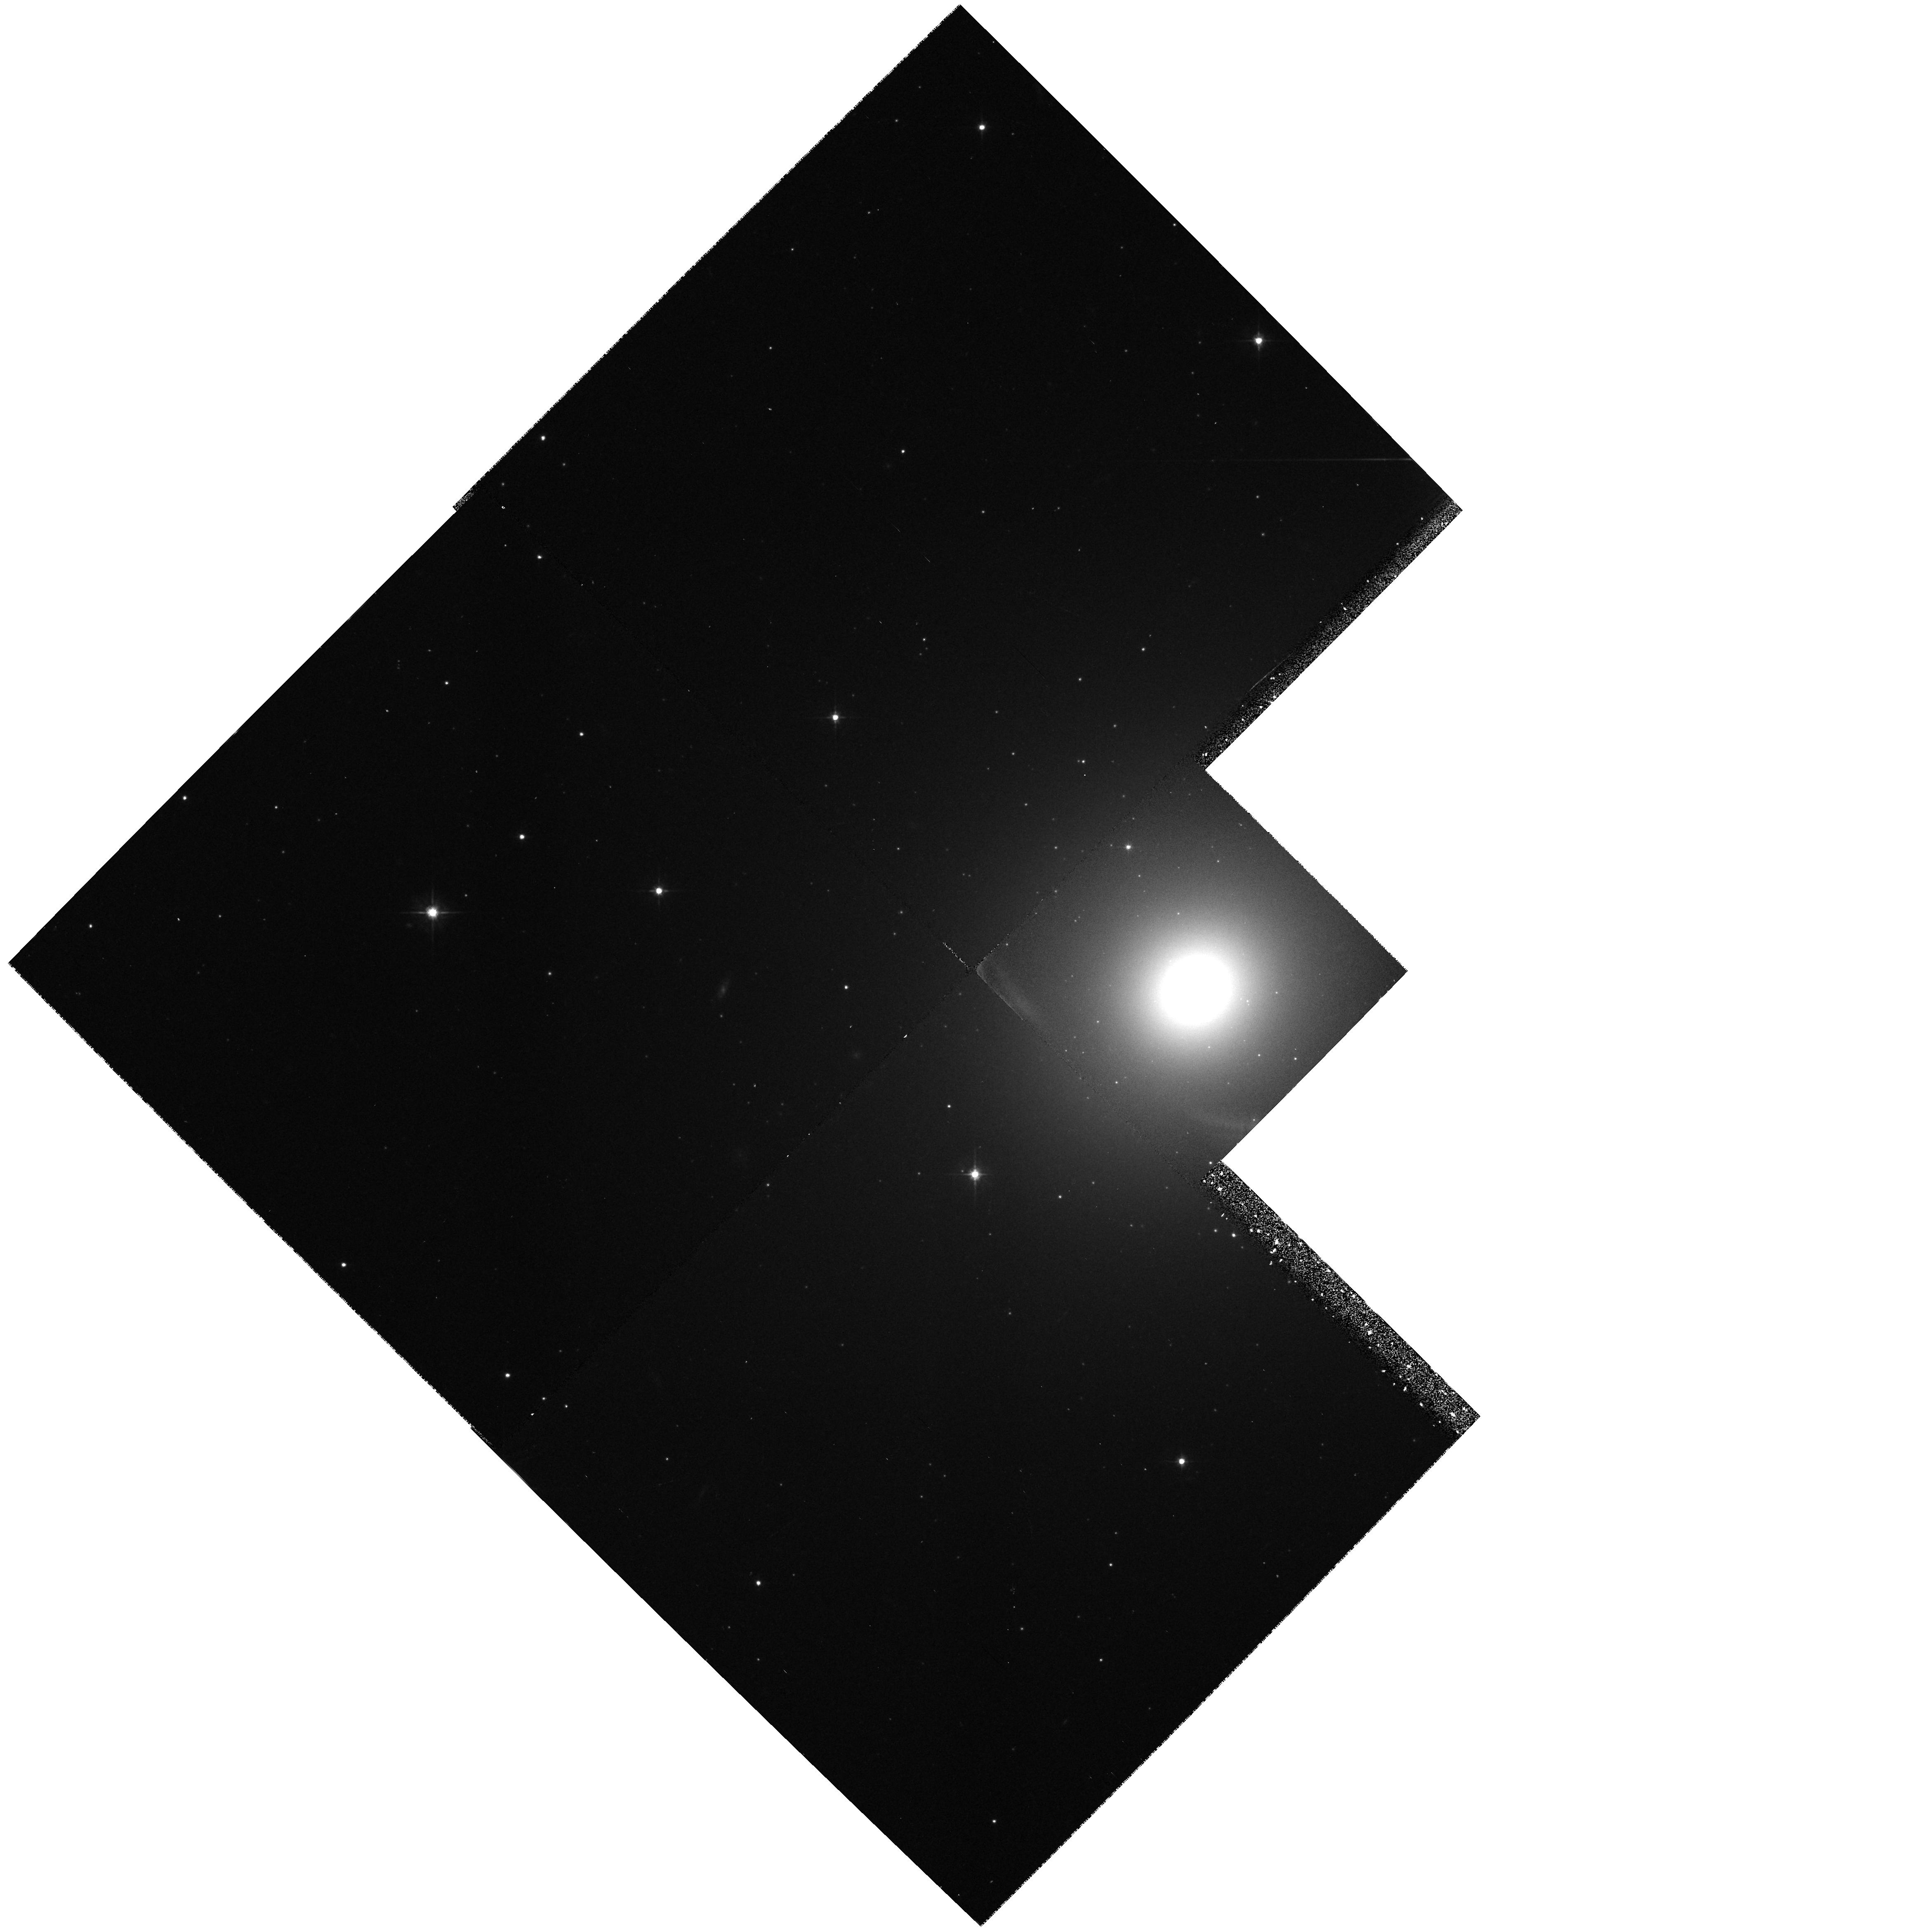
Target: NGC2434-NUC
Instrument: WFPC2/PC
Filter: F555W
Exposure: 22 min
Observation ID: hst_5943_01_wfpc2_pc_f555w_u2vd01

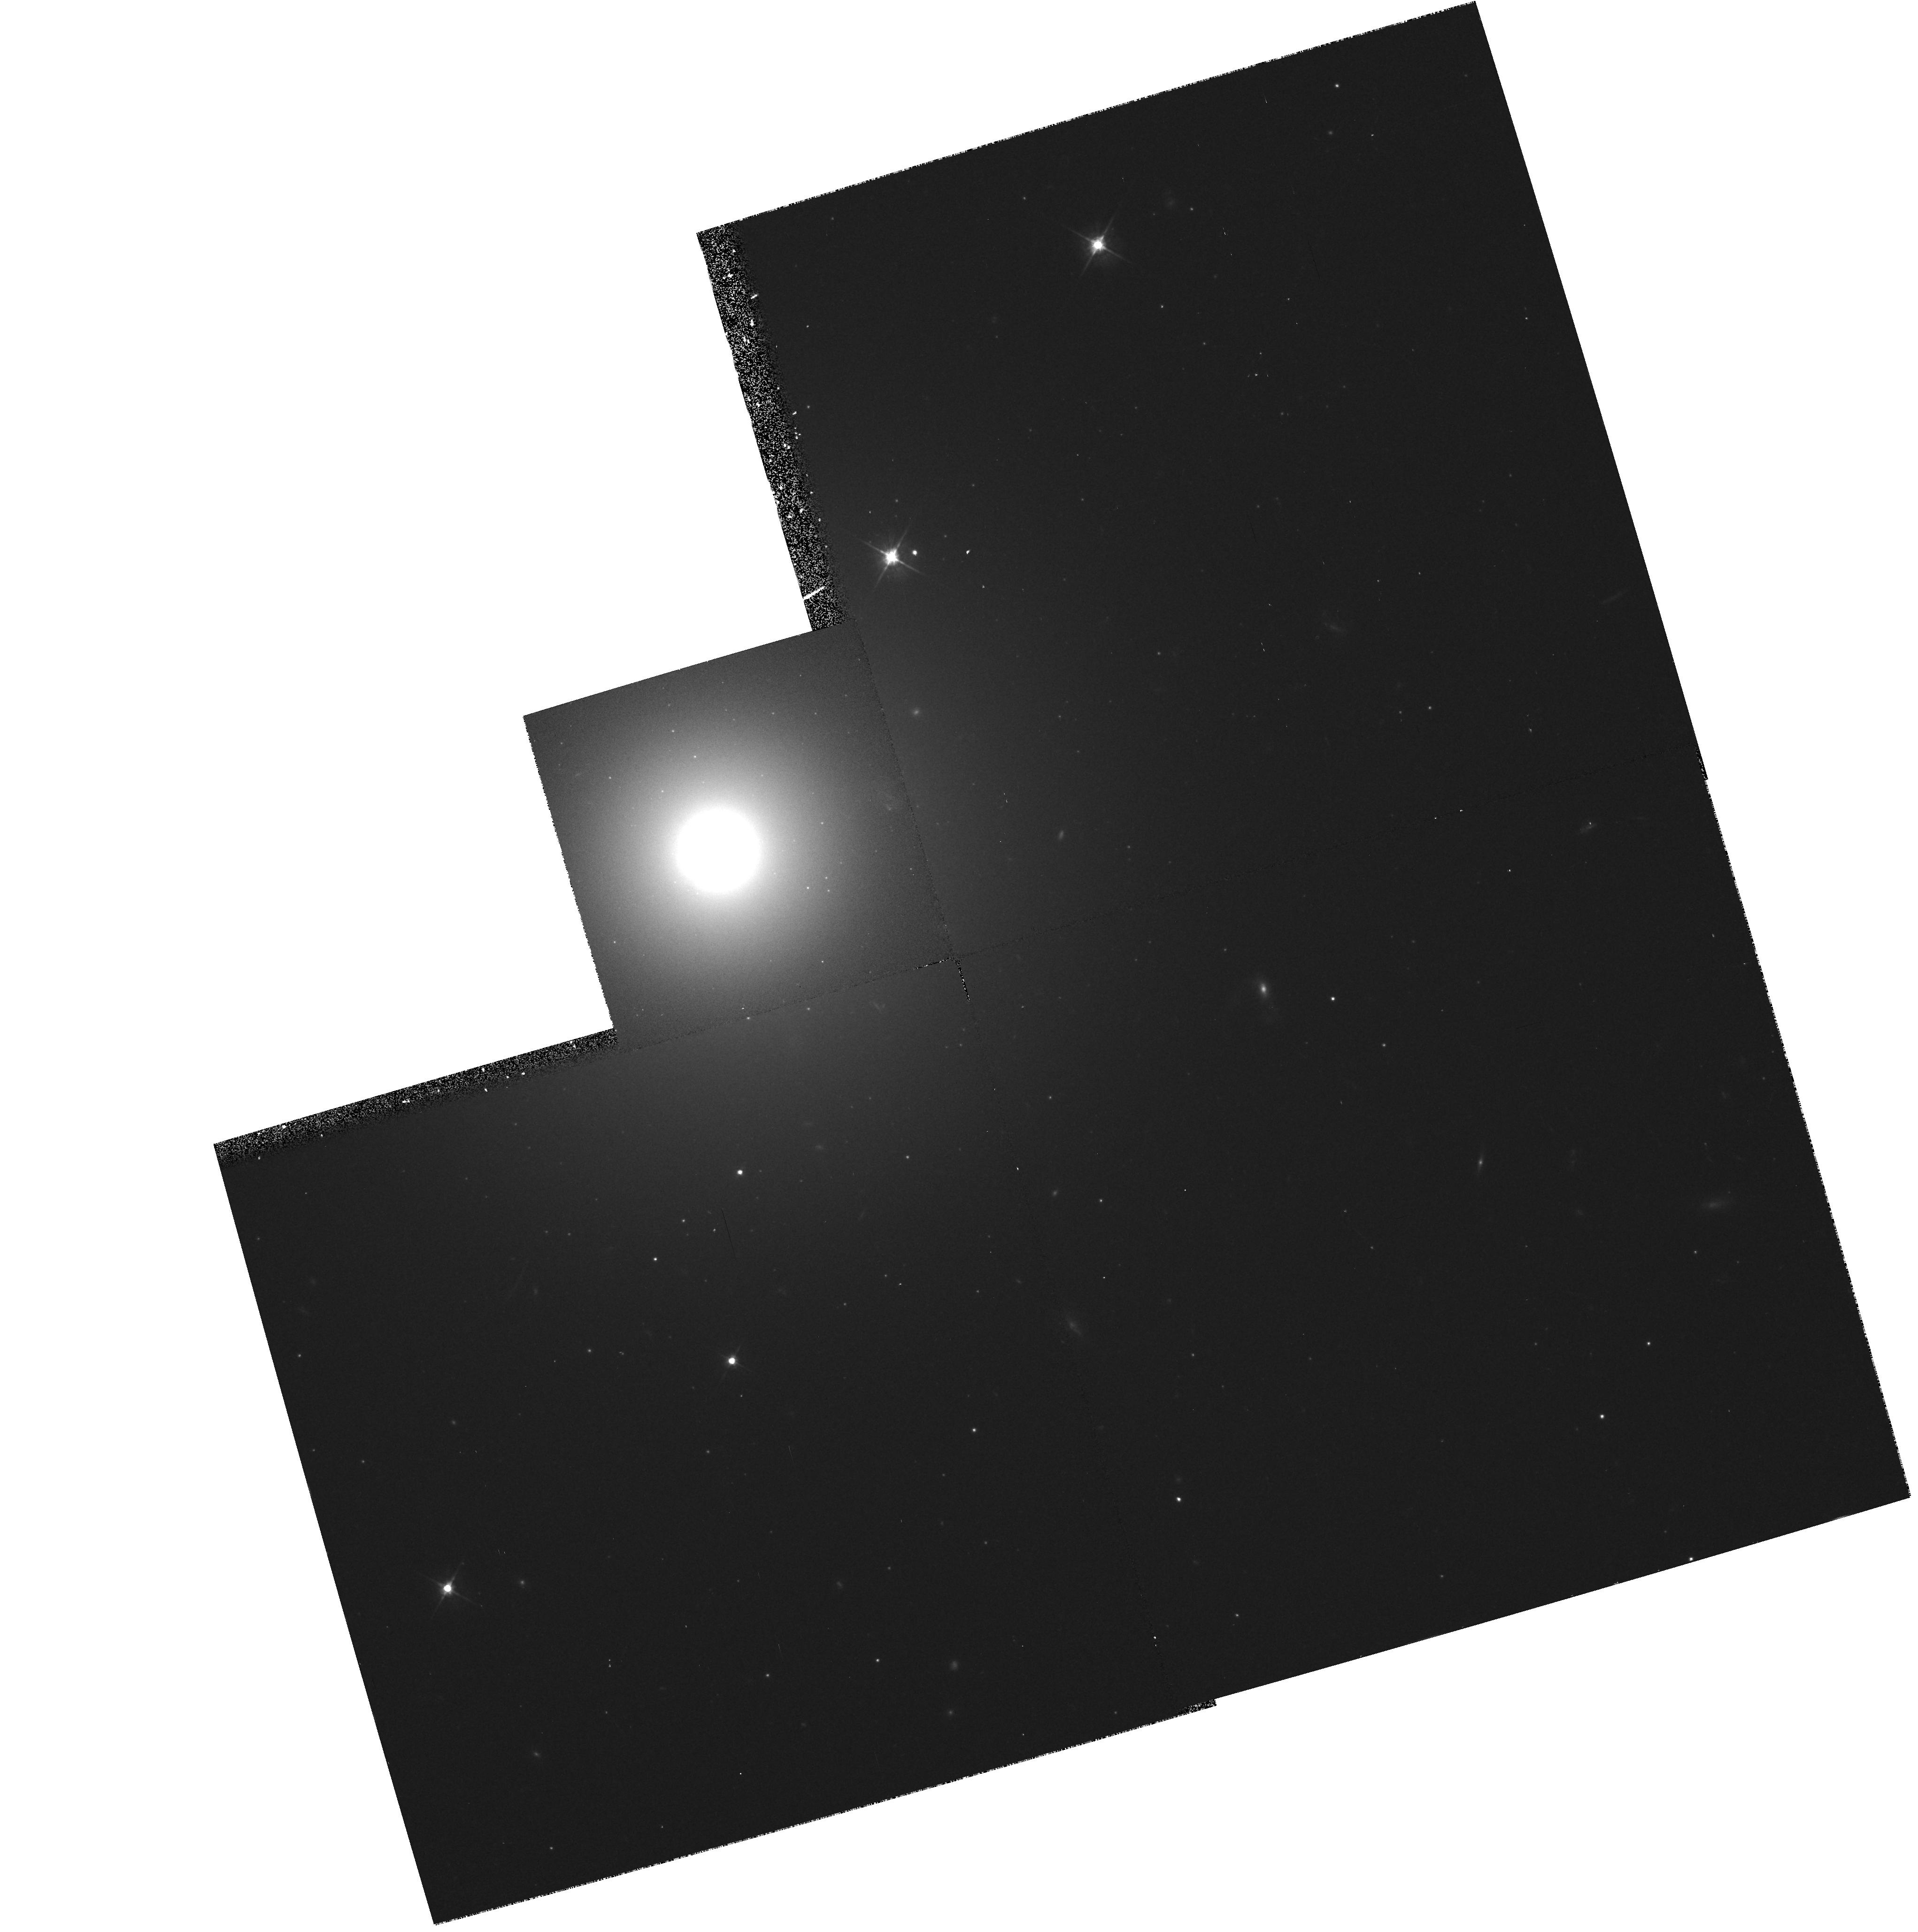
Target: NGC7192-NUC
Instrument: WFPC2/PC
Filter: F555W
Exposure: 22 min
Observation ID: hst_5943_02_wfpc2_pc_f555w_u2vd02

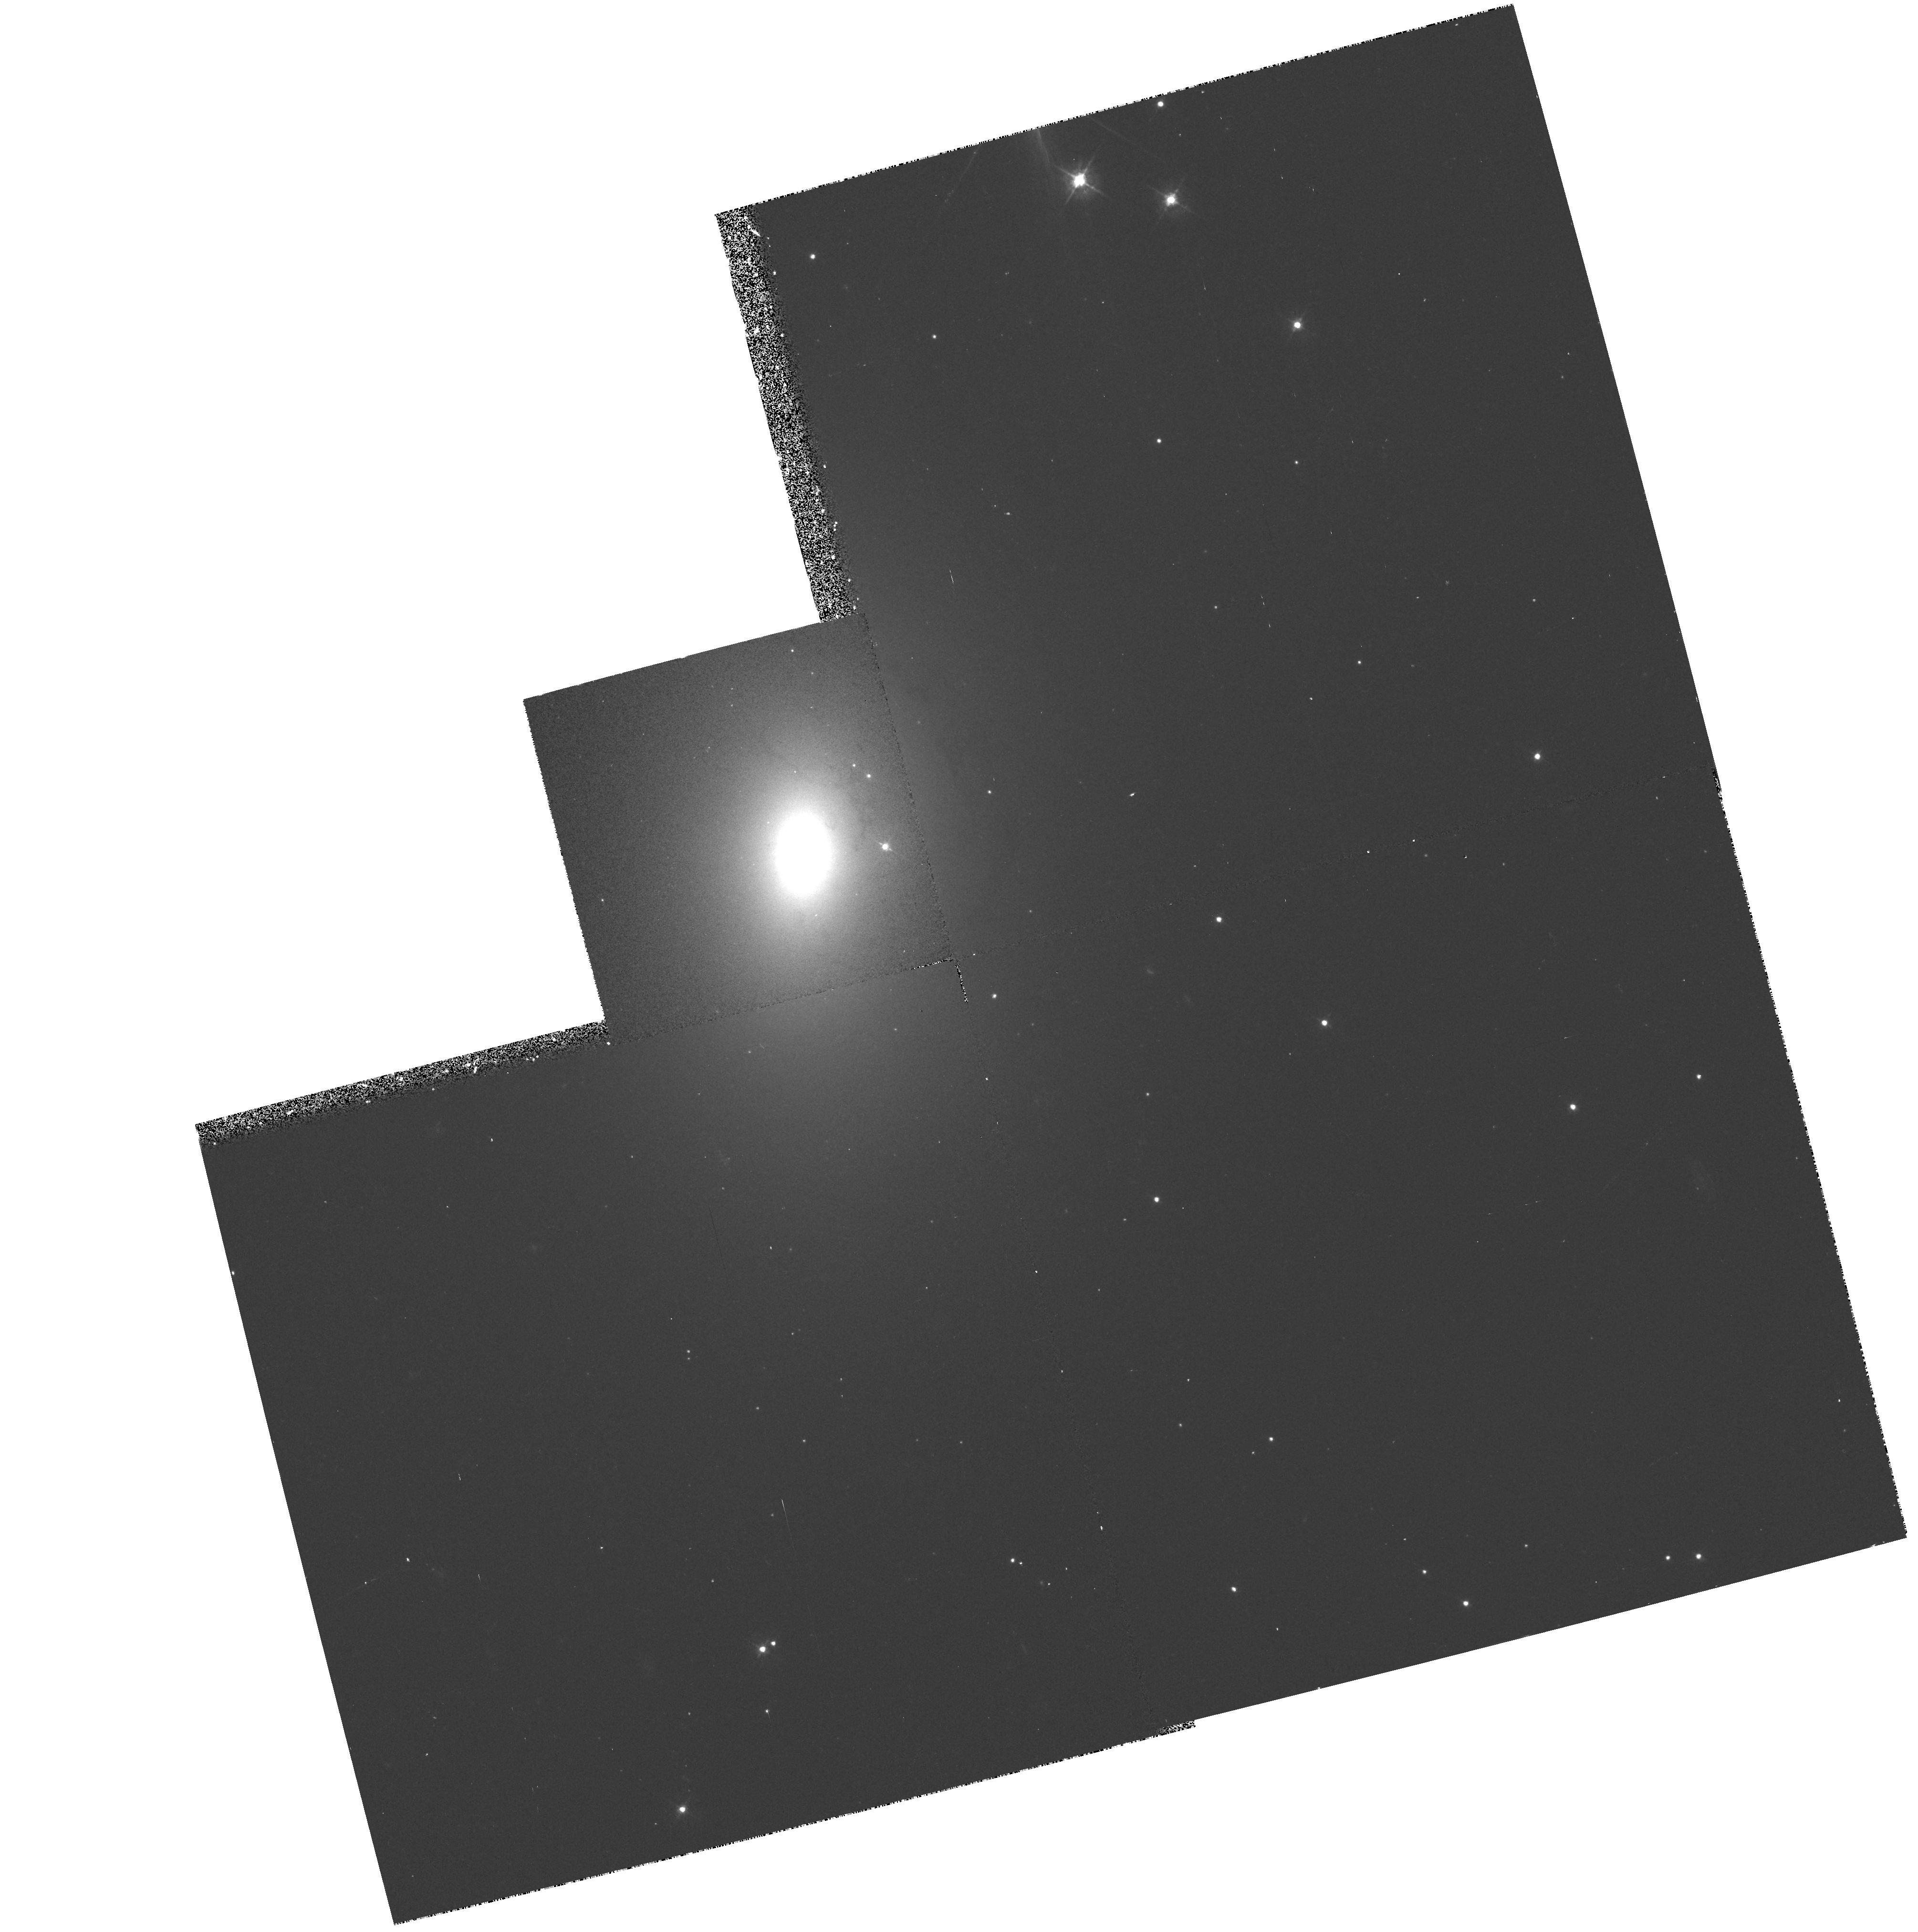
Target: IC4889-NUC
Instrument: WFPC2/PC
Filter: F450W
Exposure: 17 min
Observation ID: hst_5943_03_wfpc2_pc_f450w_u2vd03

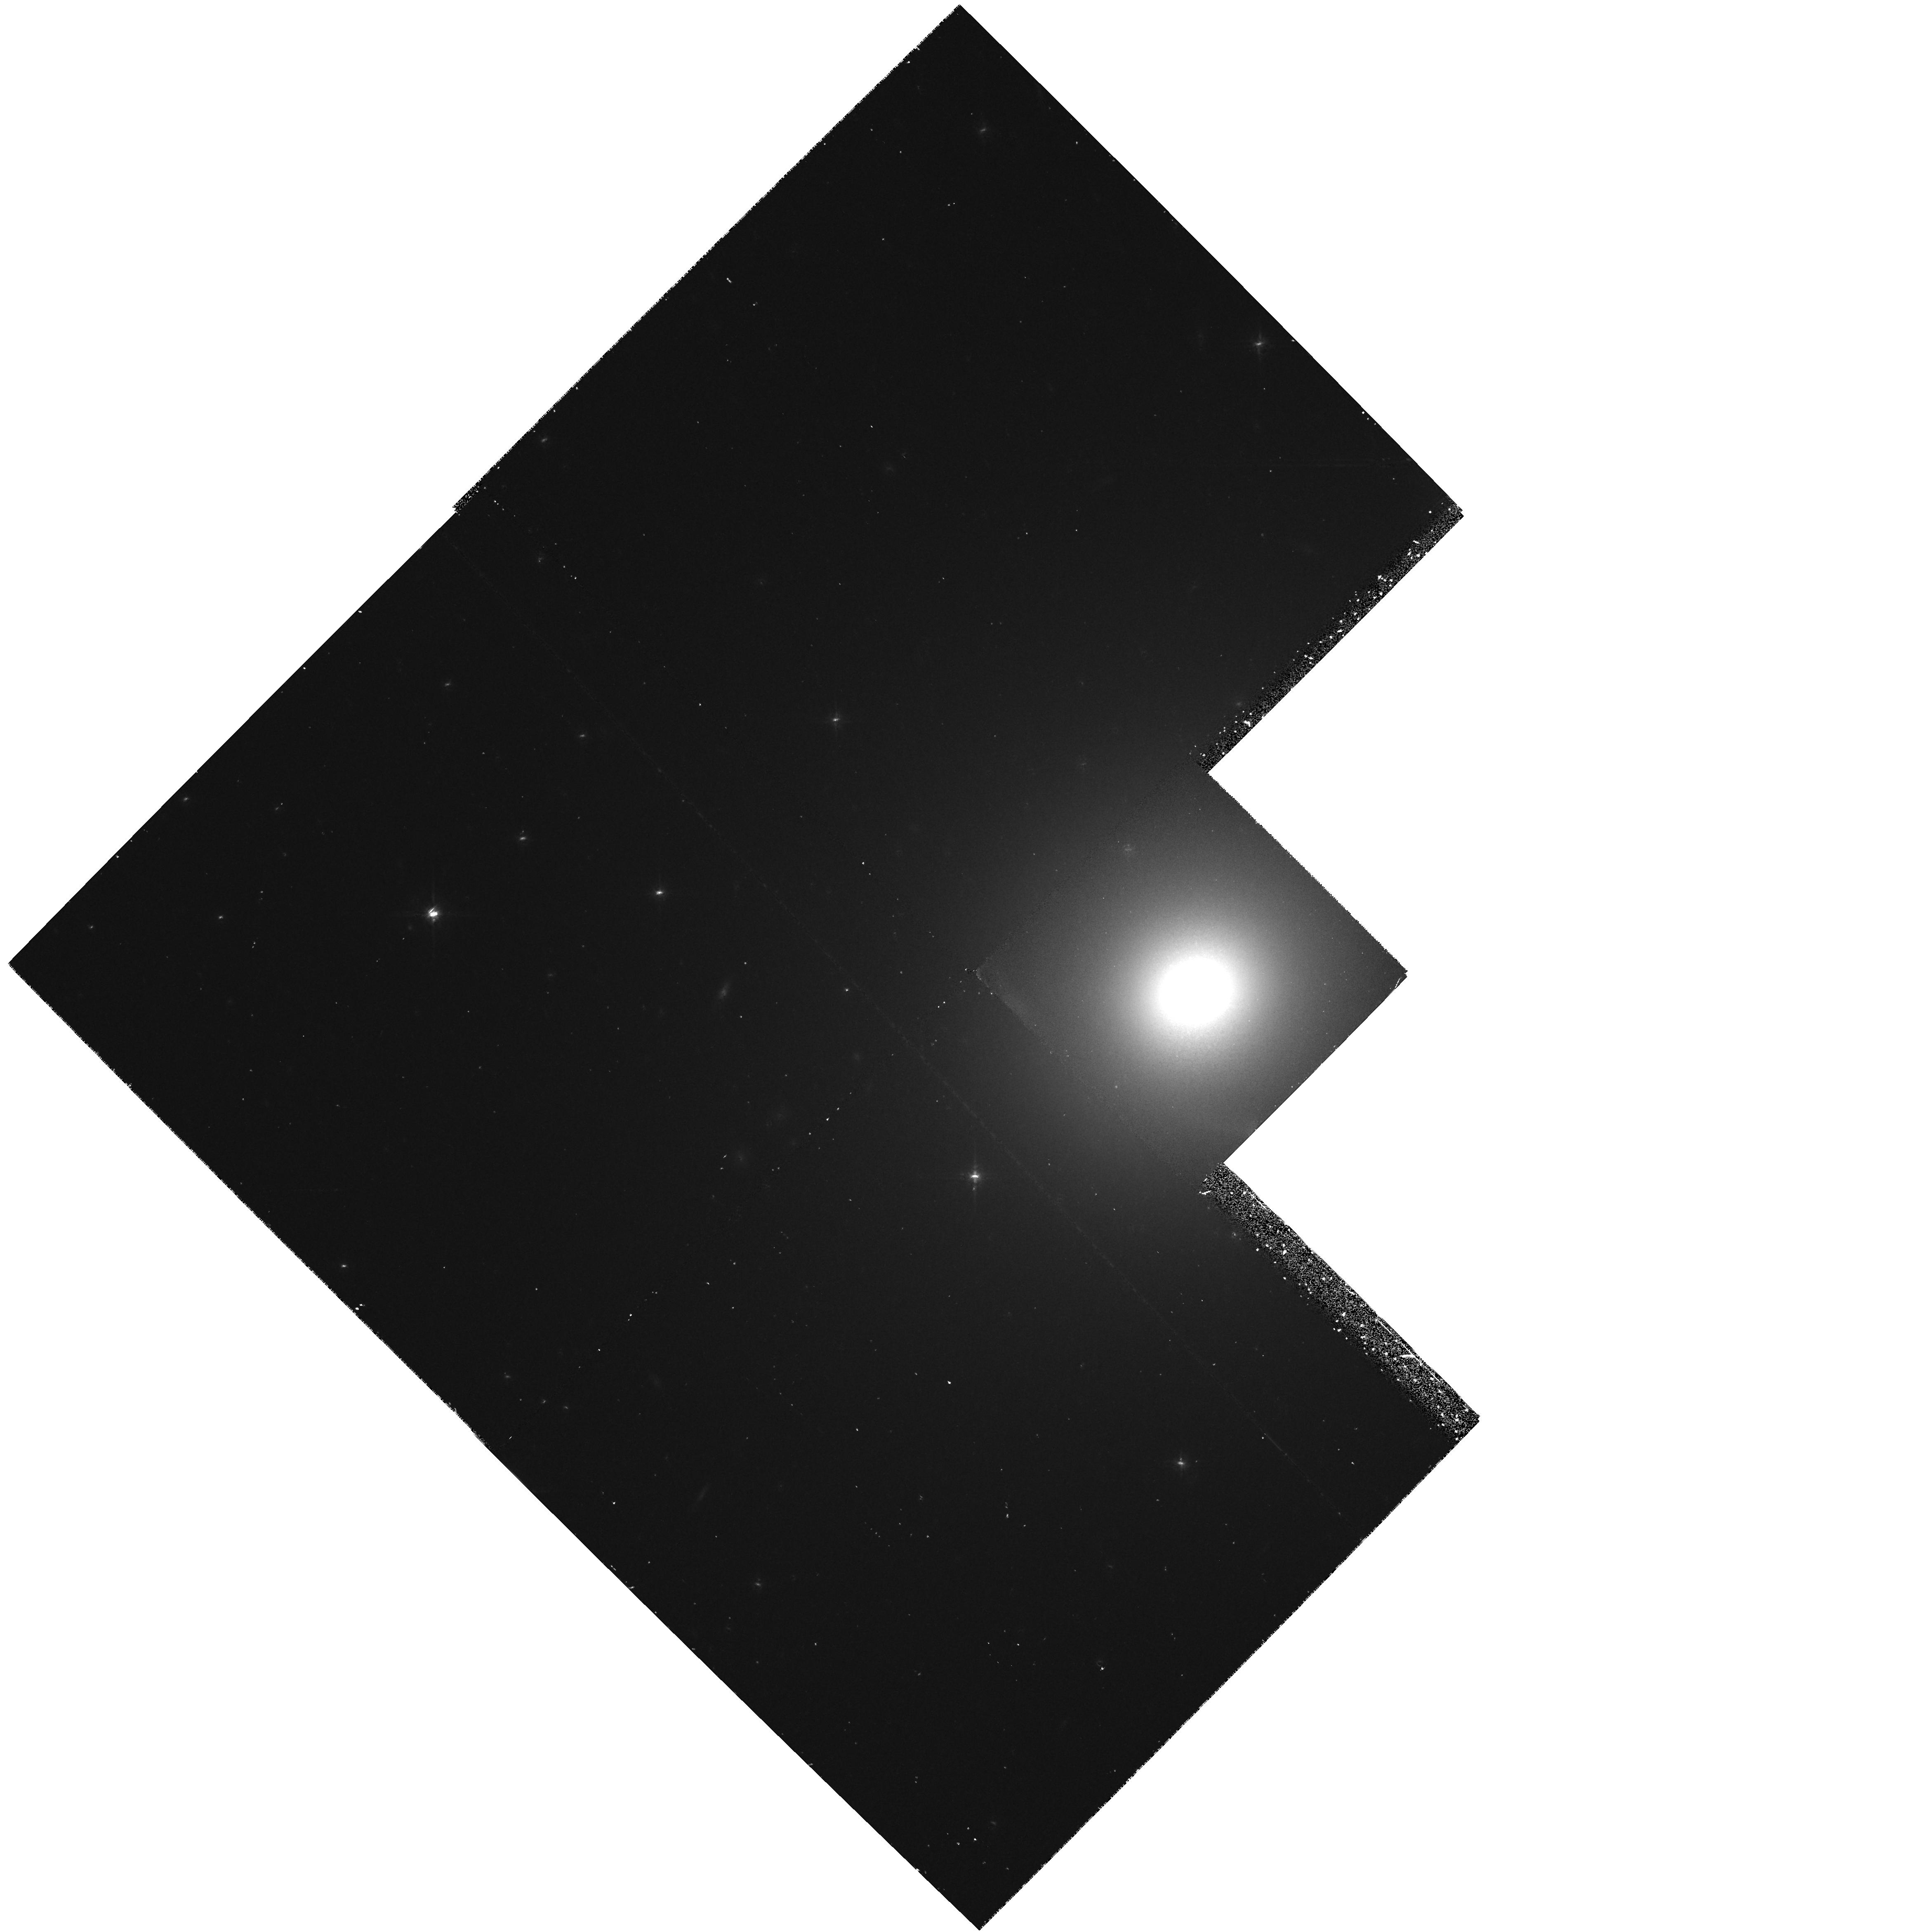
Target: NGC2434-NUC
Instrument: WFPC2/PC
Filter: F814W
Exposure: 17 min
Observation ID: hst_5943_01_wfpc2_pc_f814w_u2vd01

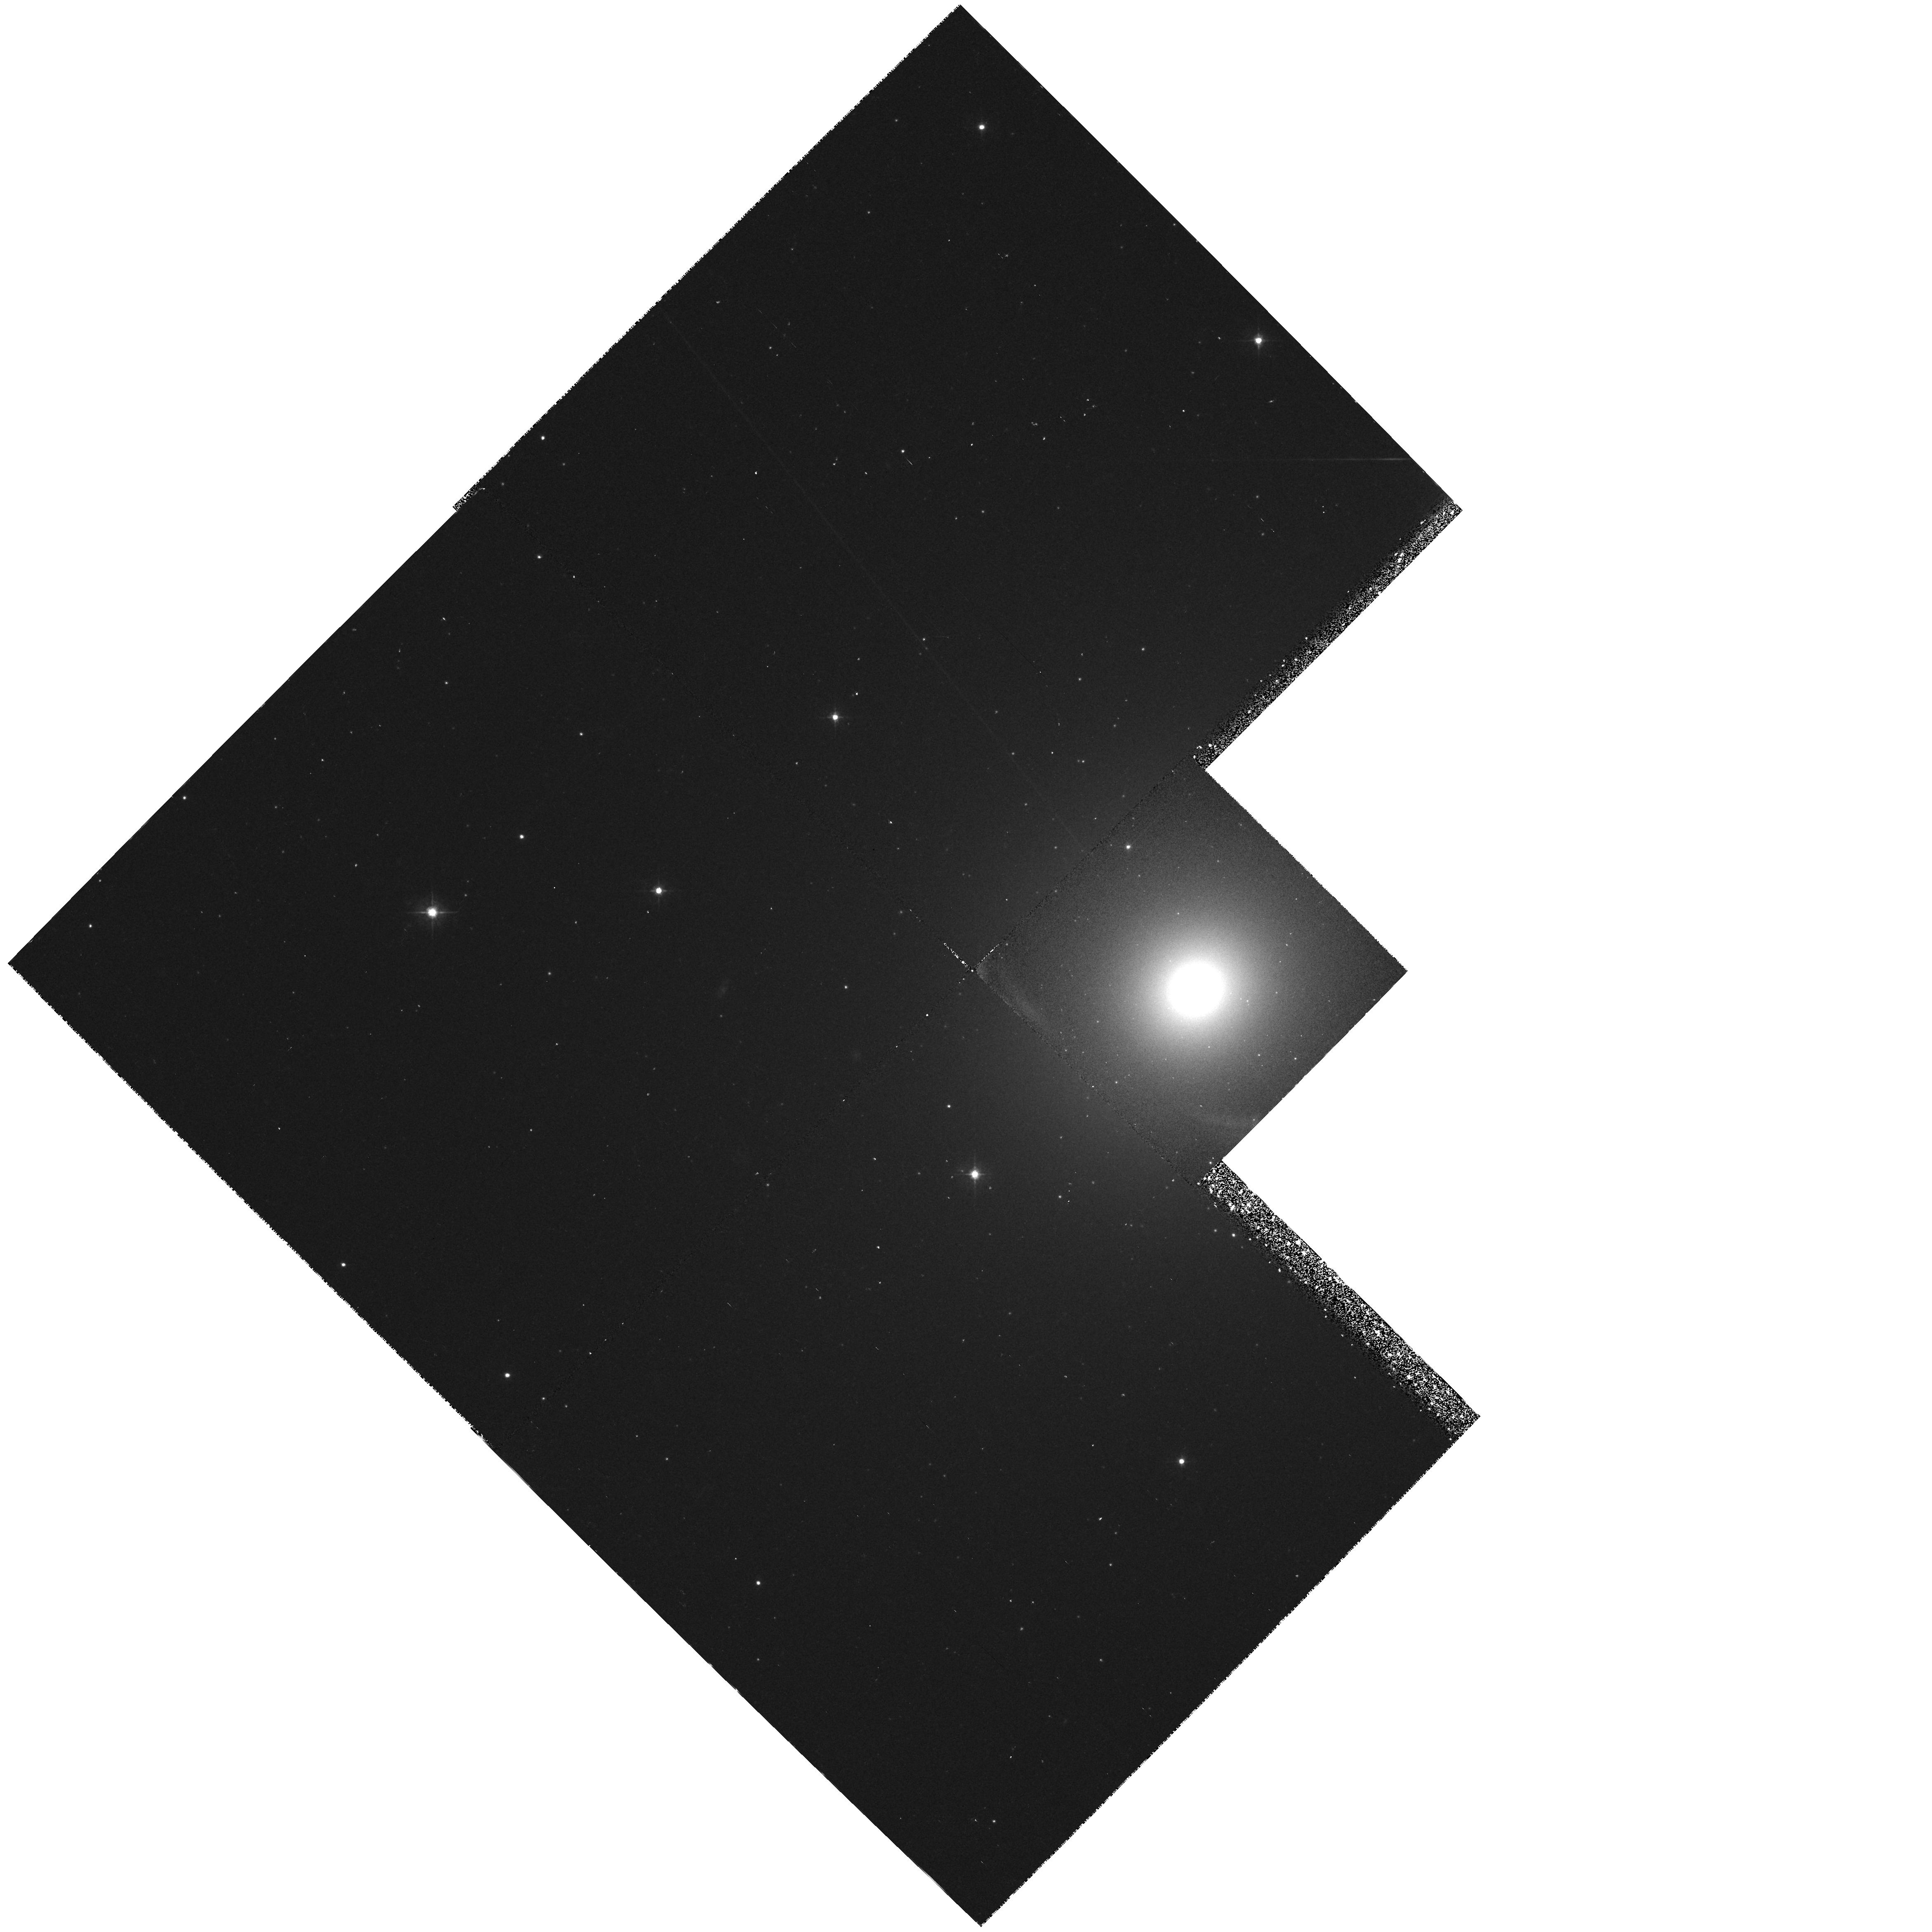
Target: NGC2434-NUC
Instrument: WFPC2/PC
Filter: F450W
Exposure: 32 min
Observation ID: hst_5943_01_wfpc2_pc_f450w_u2vd01

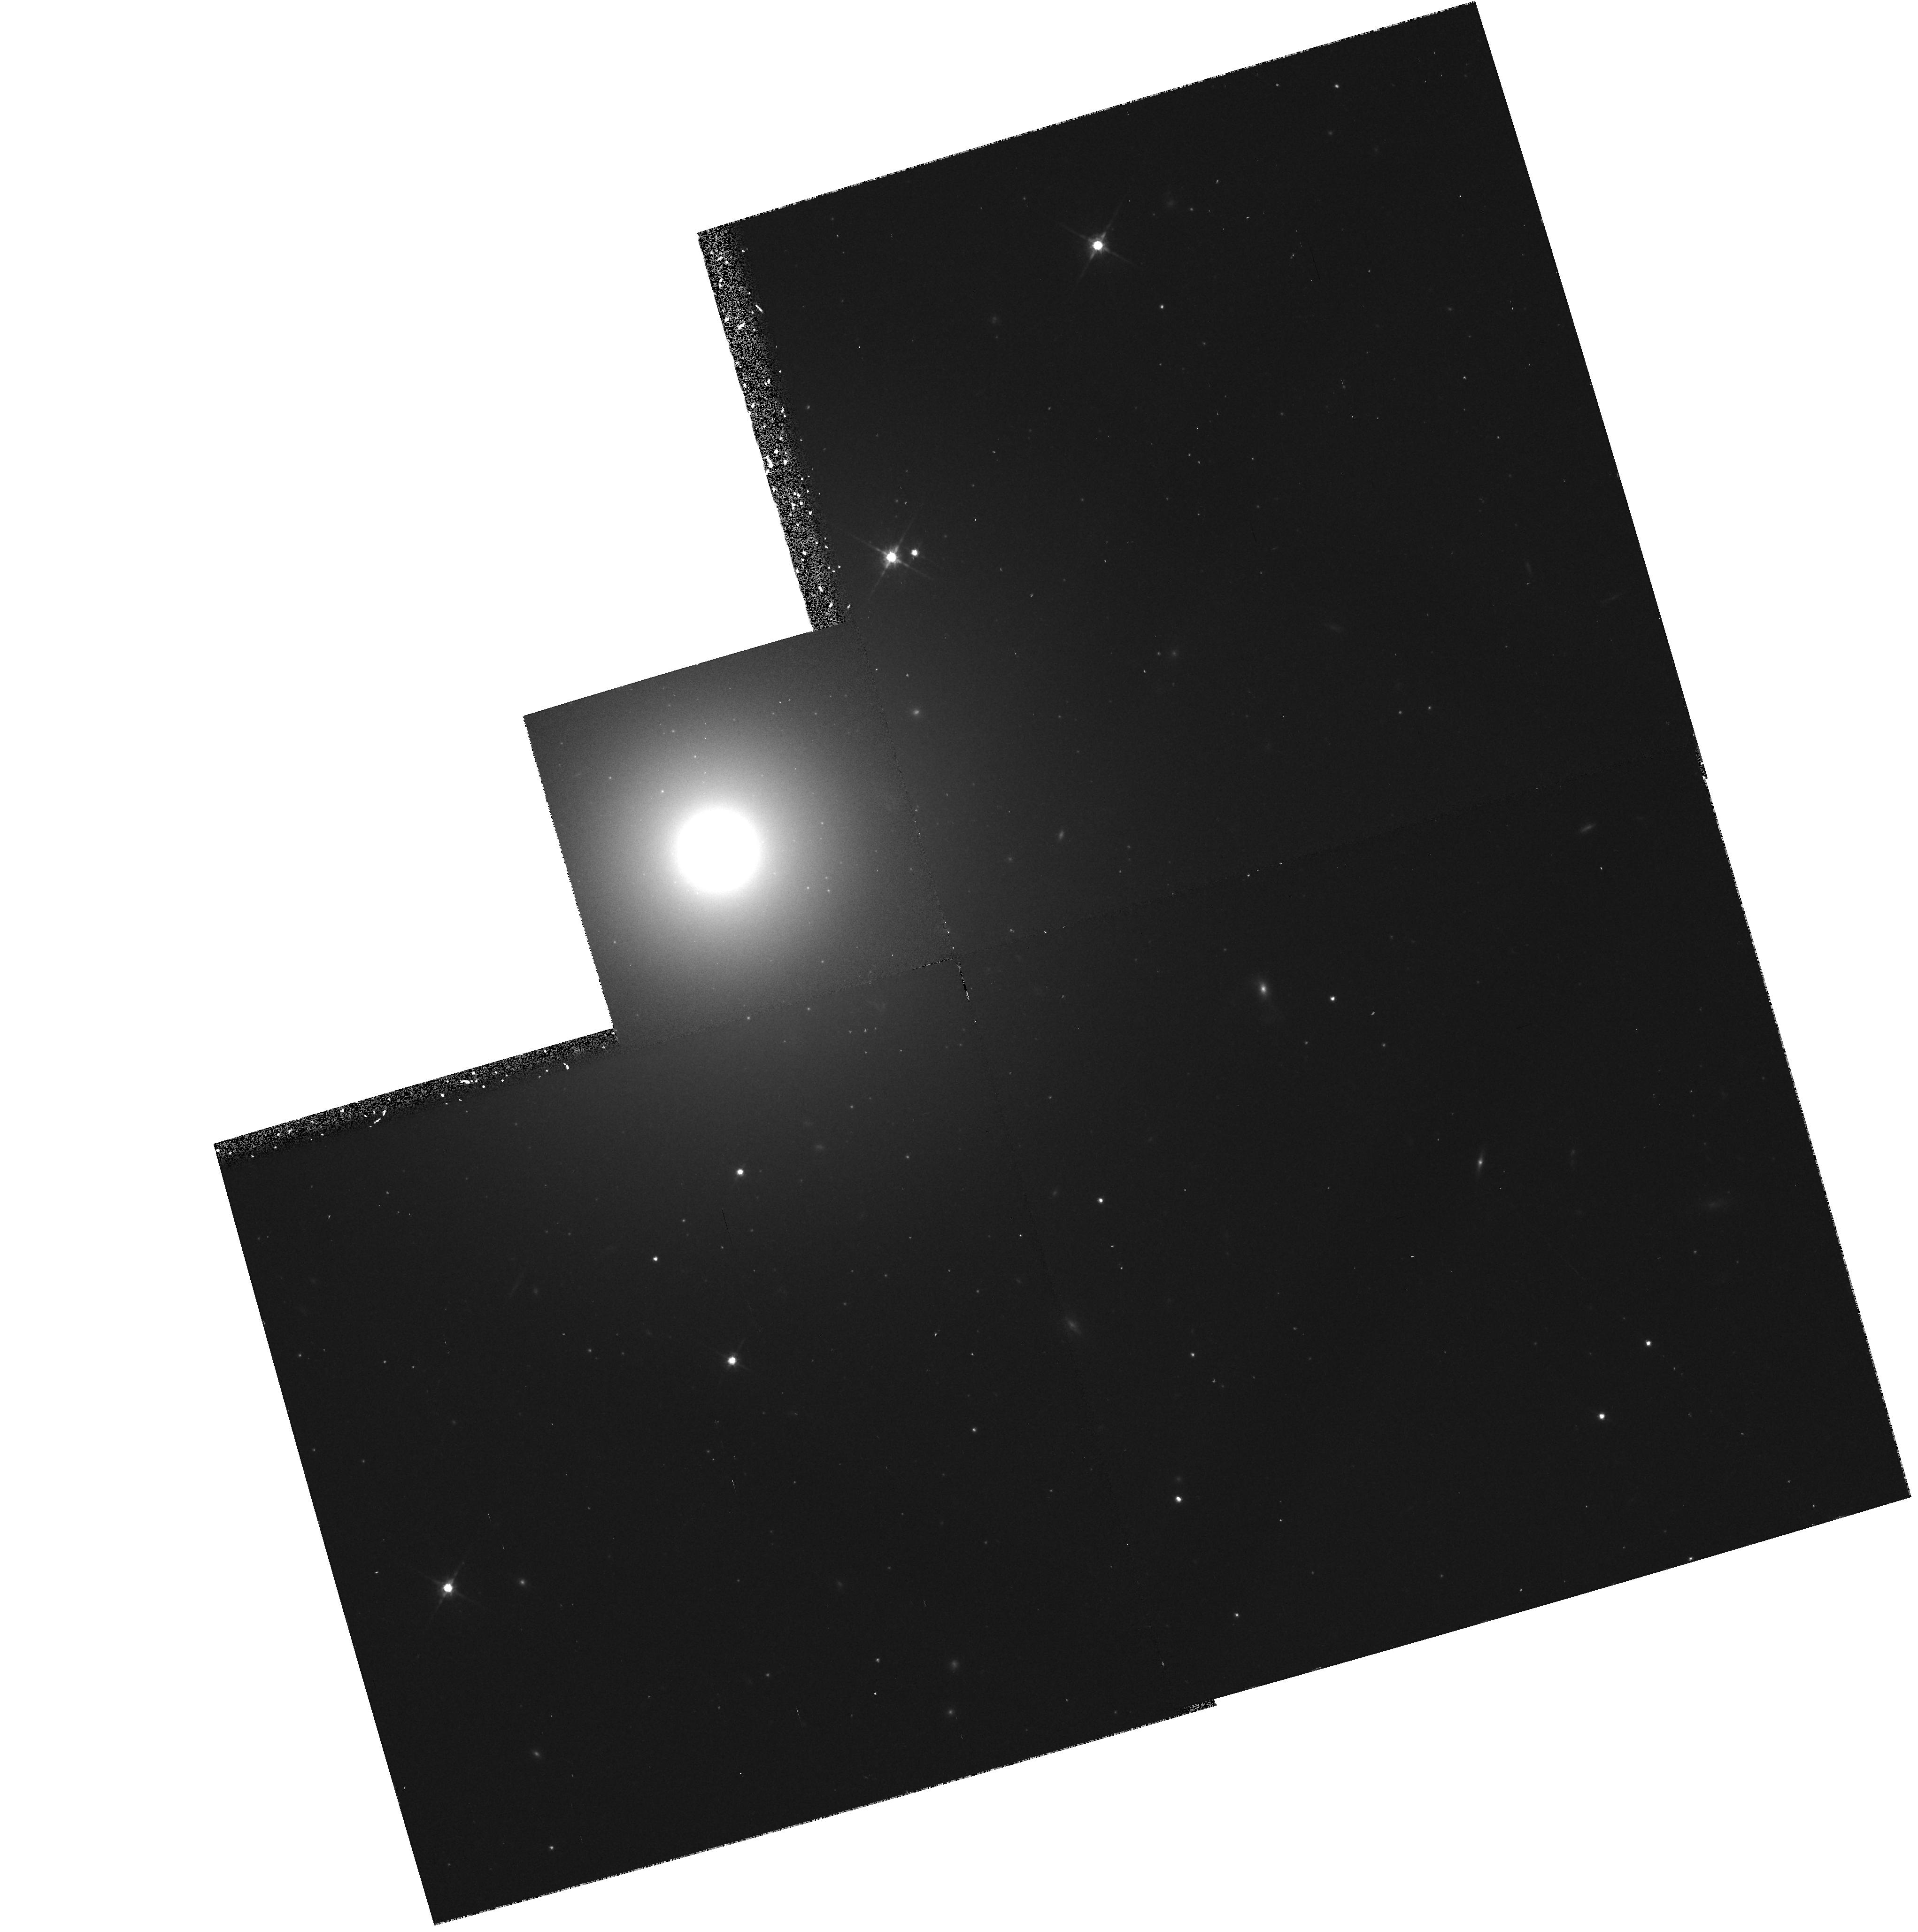
Target: NGC7192-NUC
Instrument: WFPC2/PC
Filter: F814W
Exposure: 17 min
Observation ID: hst_5943_02_wfpc2_pc_f814w_u2vd02

DECOUPLED CORES IN LOW-MASS EARLY-TYPE GALAXIES (PI: Carollo, Marcella)

We propose to image three low-luminosity early-type galaxies (ETGs) with a kinematically decoupled core (KDC), namely NGC 2434, NGC 7192 and IC 4889. We will image the three galaxies with WFPC2 in the three passbands F450W, F555W and F814W, centered at 4445 Angstrom, 5252 Angstrom, and 8269 Angstrom, respectively. These multi-band exposures will be used to derive optical-optical twodimensional color maps. We intend to investigate: 1) the presence of unresolved point--like sources in these cores, and their colors; 2) the global morphology of these anomalous stellar cores; 3) the relationship between their morphology and the morphology of the dust - if any; 4) any positional dependence of the stellar population properties; 5) the spectral energy distribution (SED) of the stellar population in these cores. Our final aim is to compare the results we will obtain for the KDCs in low-luminosity ETGs with those already found by HST for i) low-luminosity ETGs with ``regular'' core kinematics; ii) high-luminosity ellipticals with KDCs. Anomalies - or similarities - of our targets with respect to the comparison galaxies will provide important insight into the processes of galaxy formation and evolution.